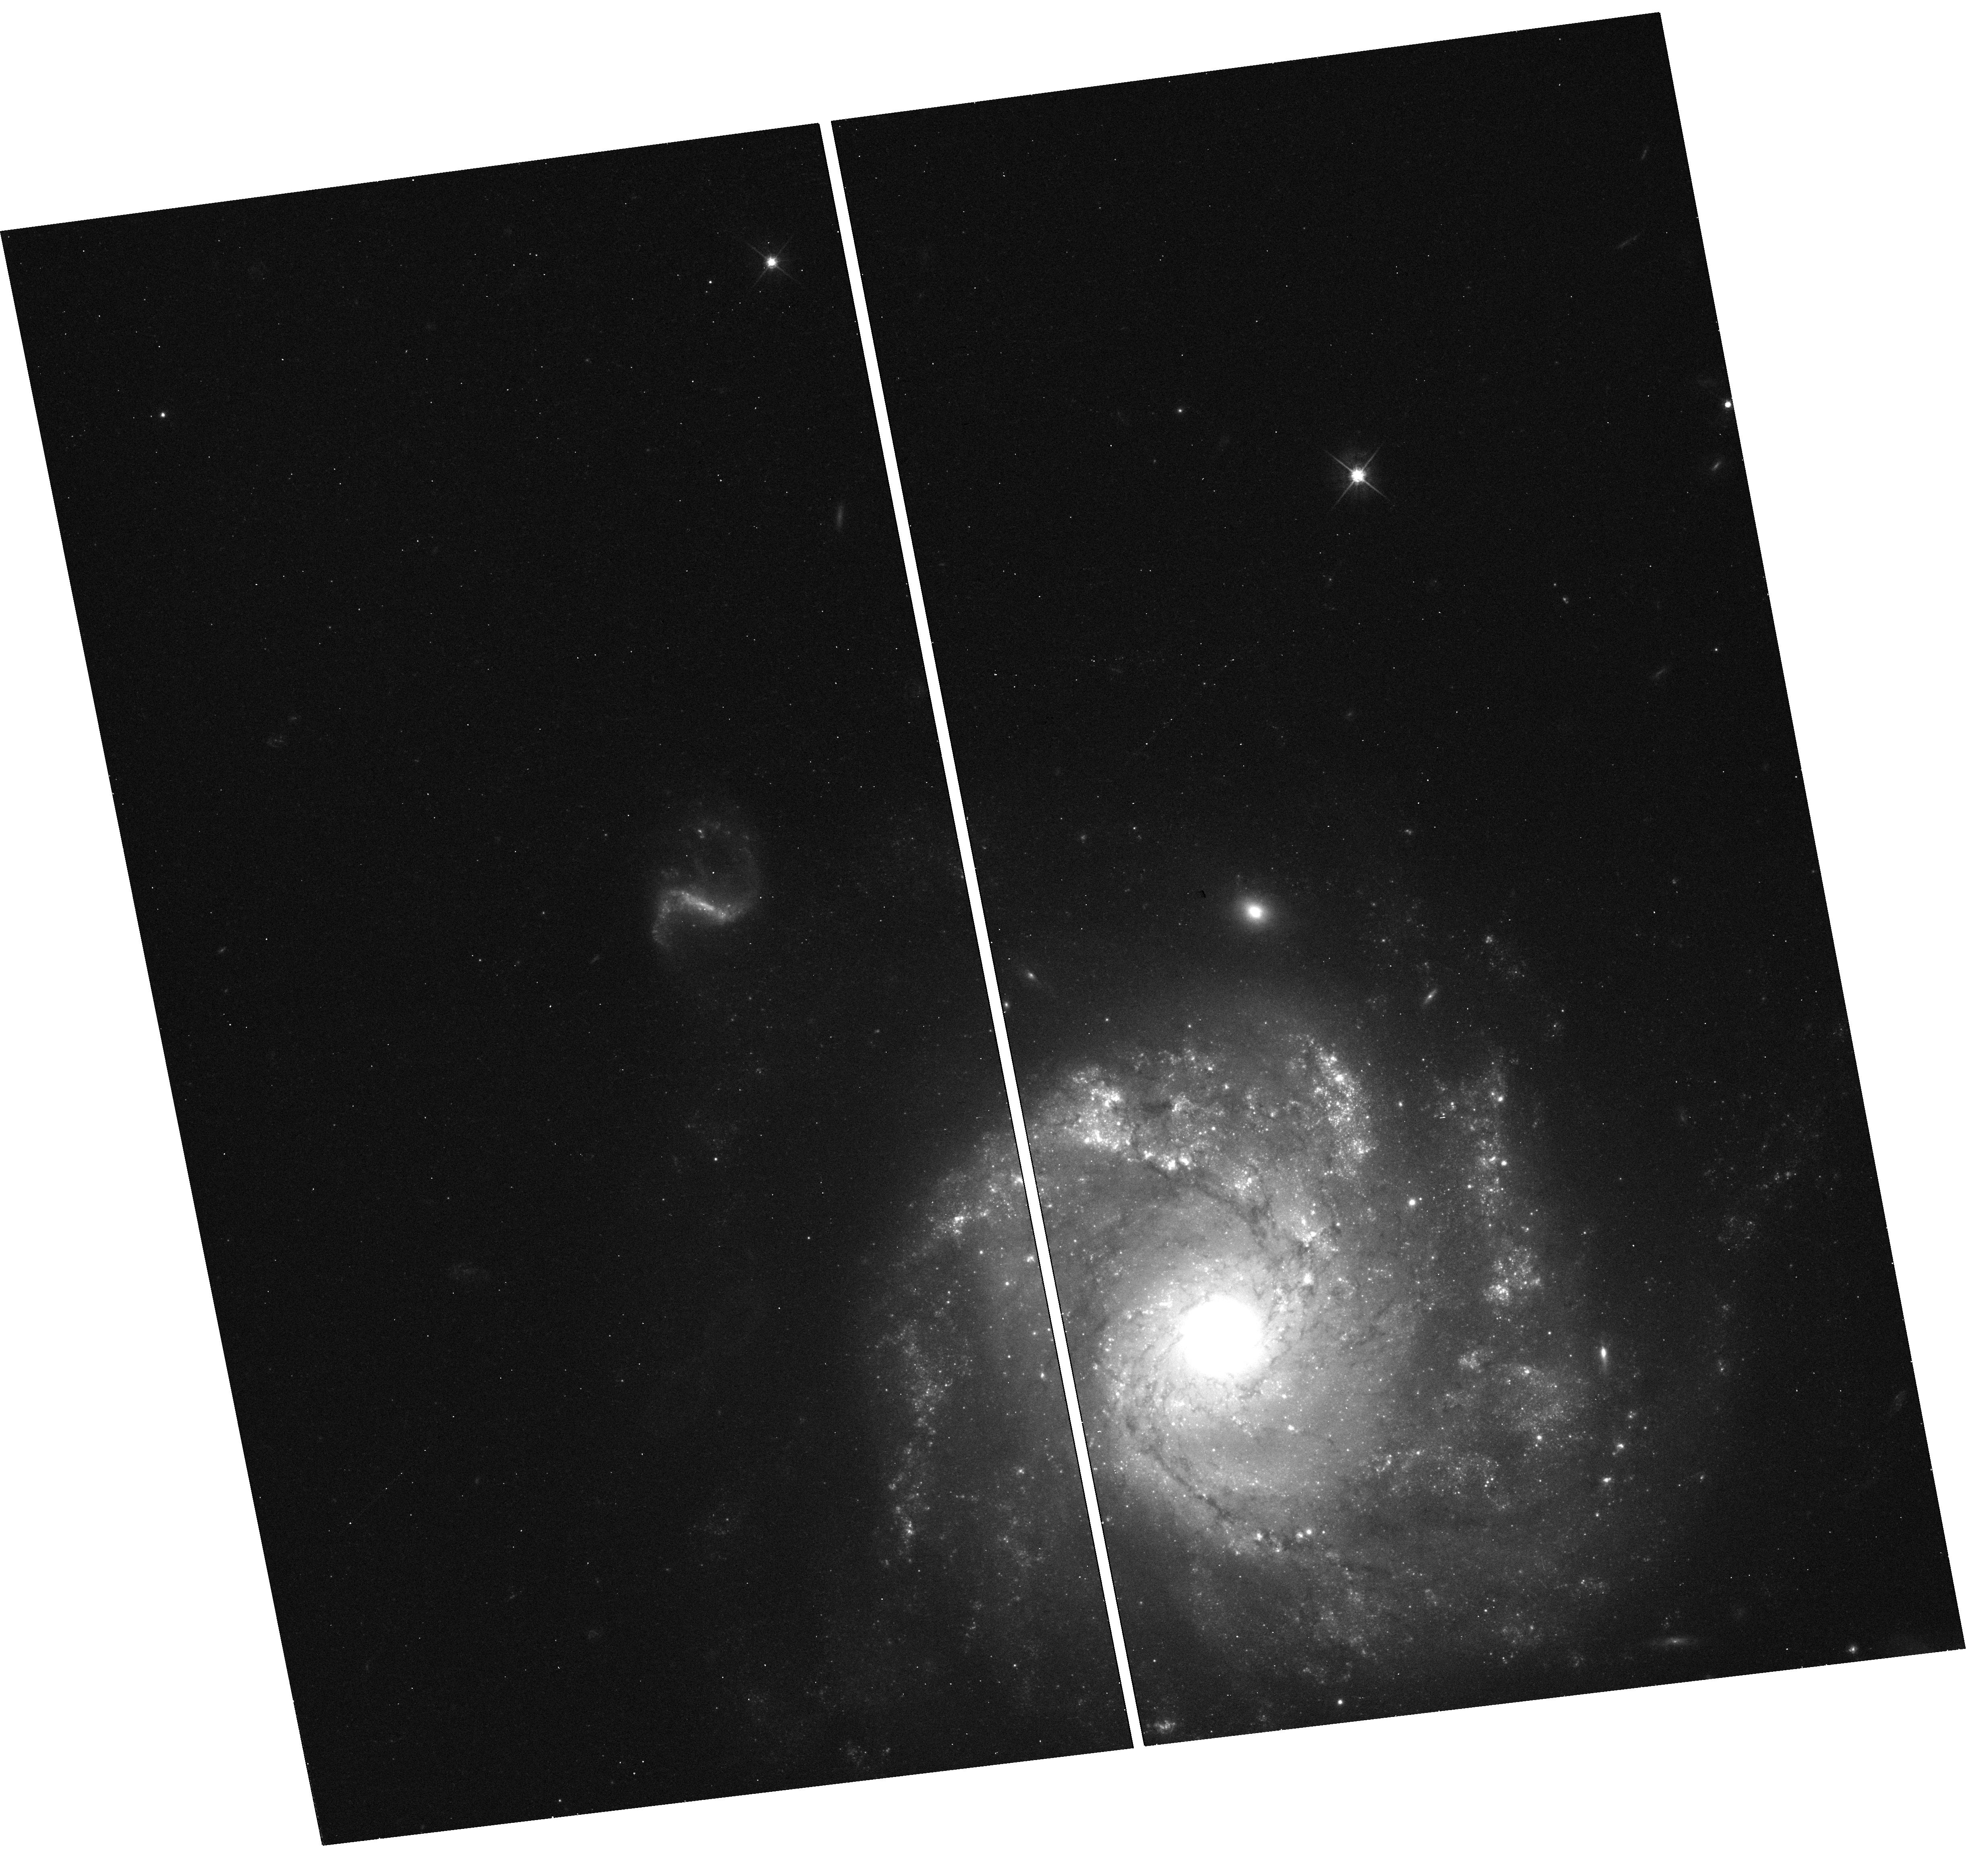
Target: SN-2012Z. Instrument: WFC3/UVIS. Filter: F625W. Exposure: 9 min. Observation ID: hst_12913_01_wfc3_uvis_f625w_ibzy01

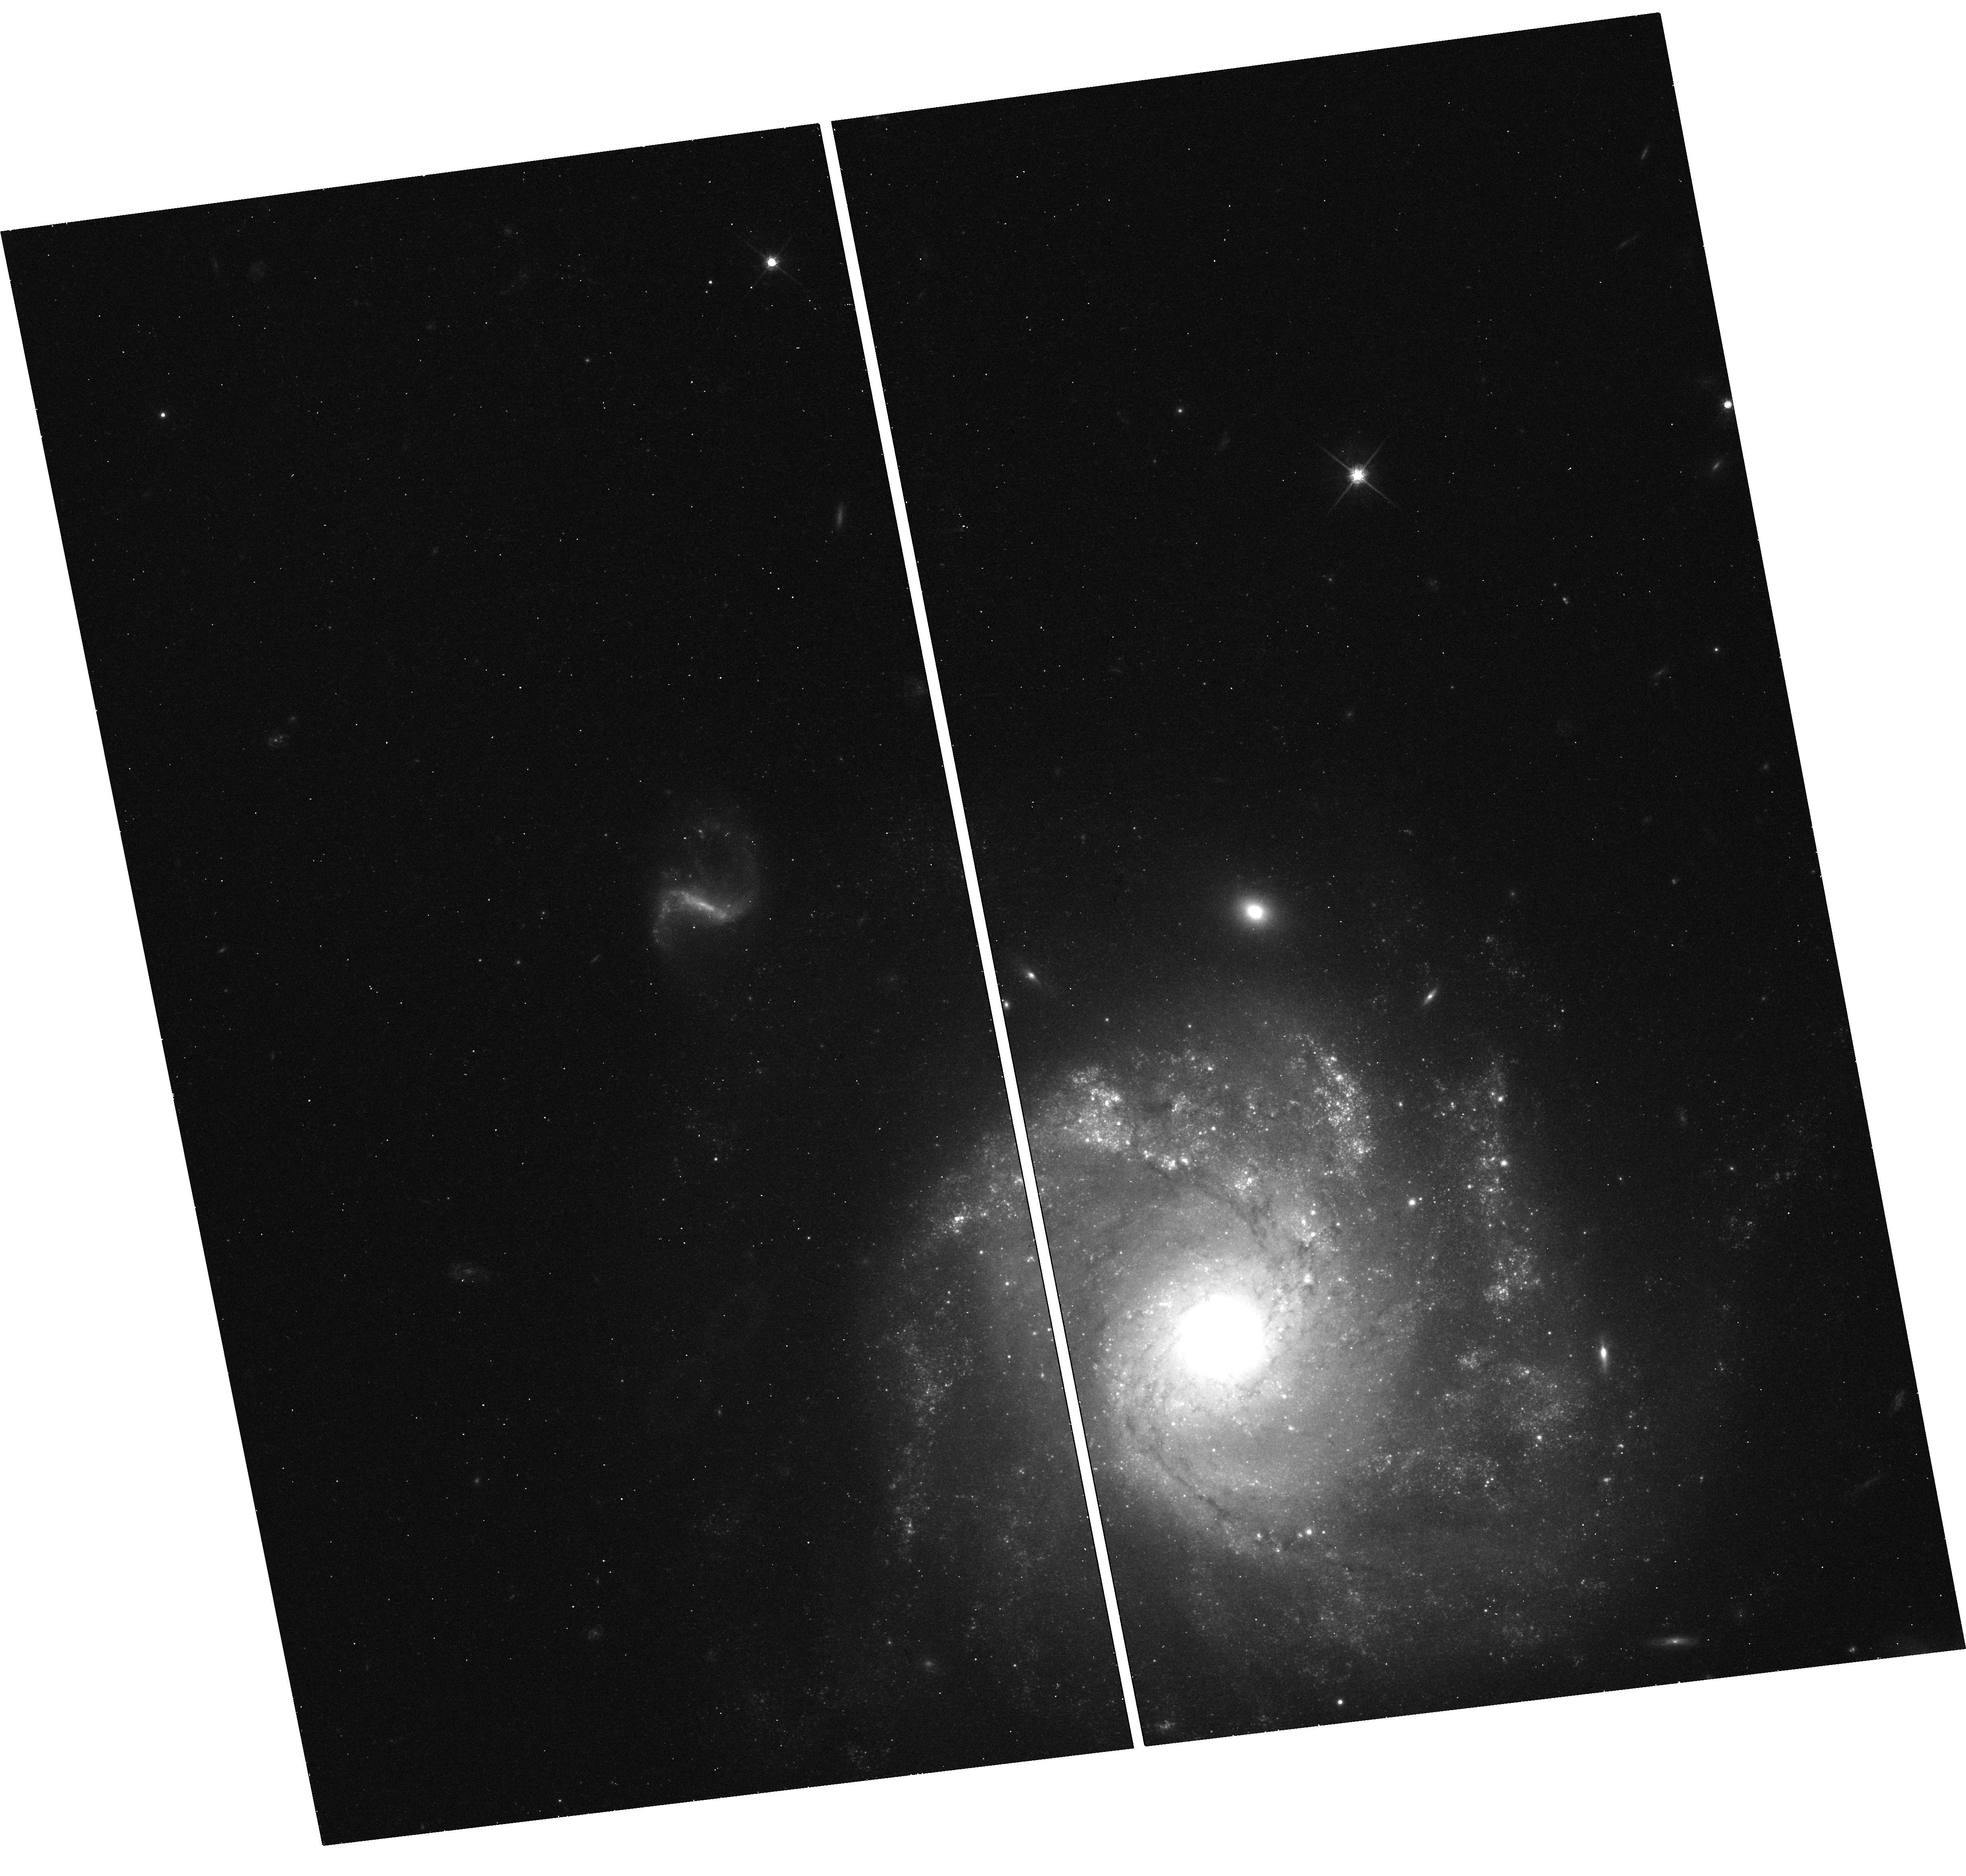
Target: SN-2012Z. Instrument: WFC3/UVIS. Filter: F814W. Exposure: 12 min. Observation ID: hst_12913_01_wfc3_uvis_f814w_ibzy01

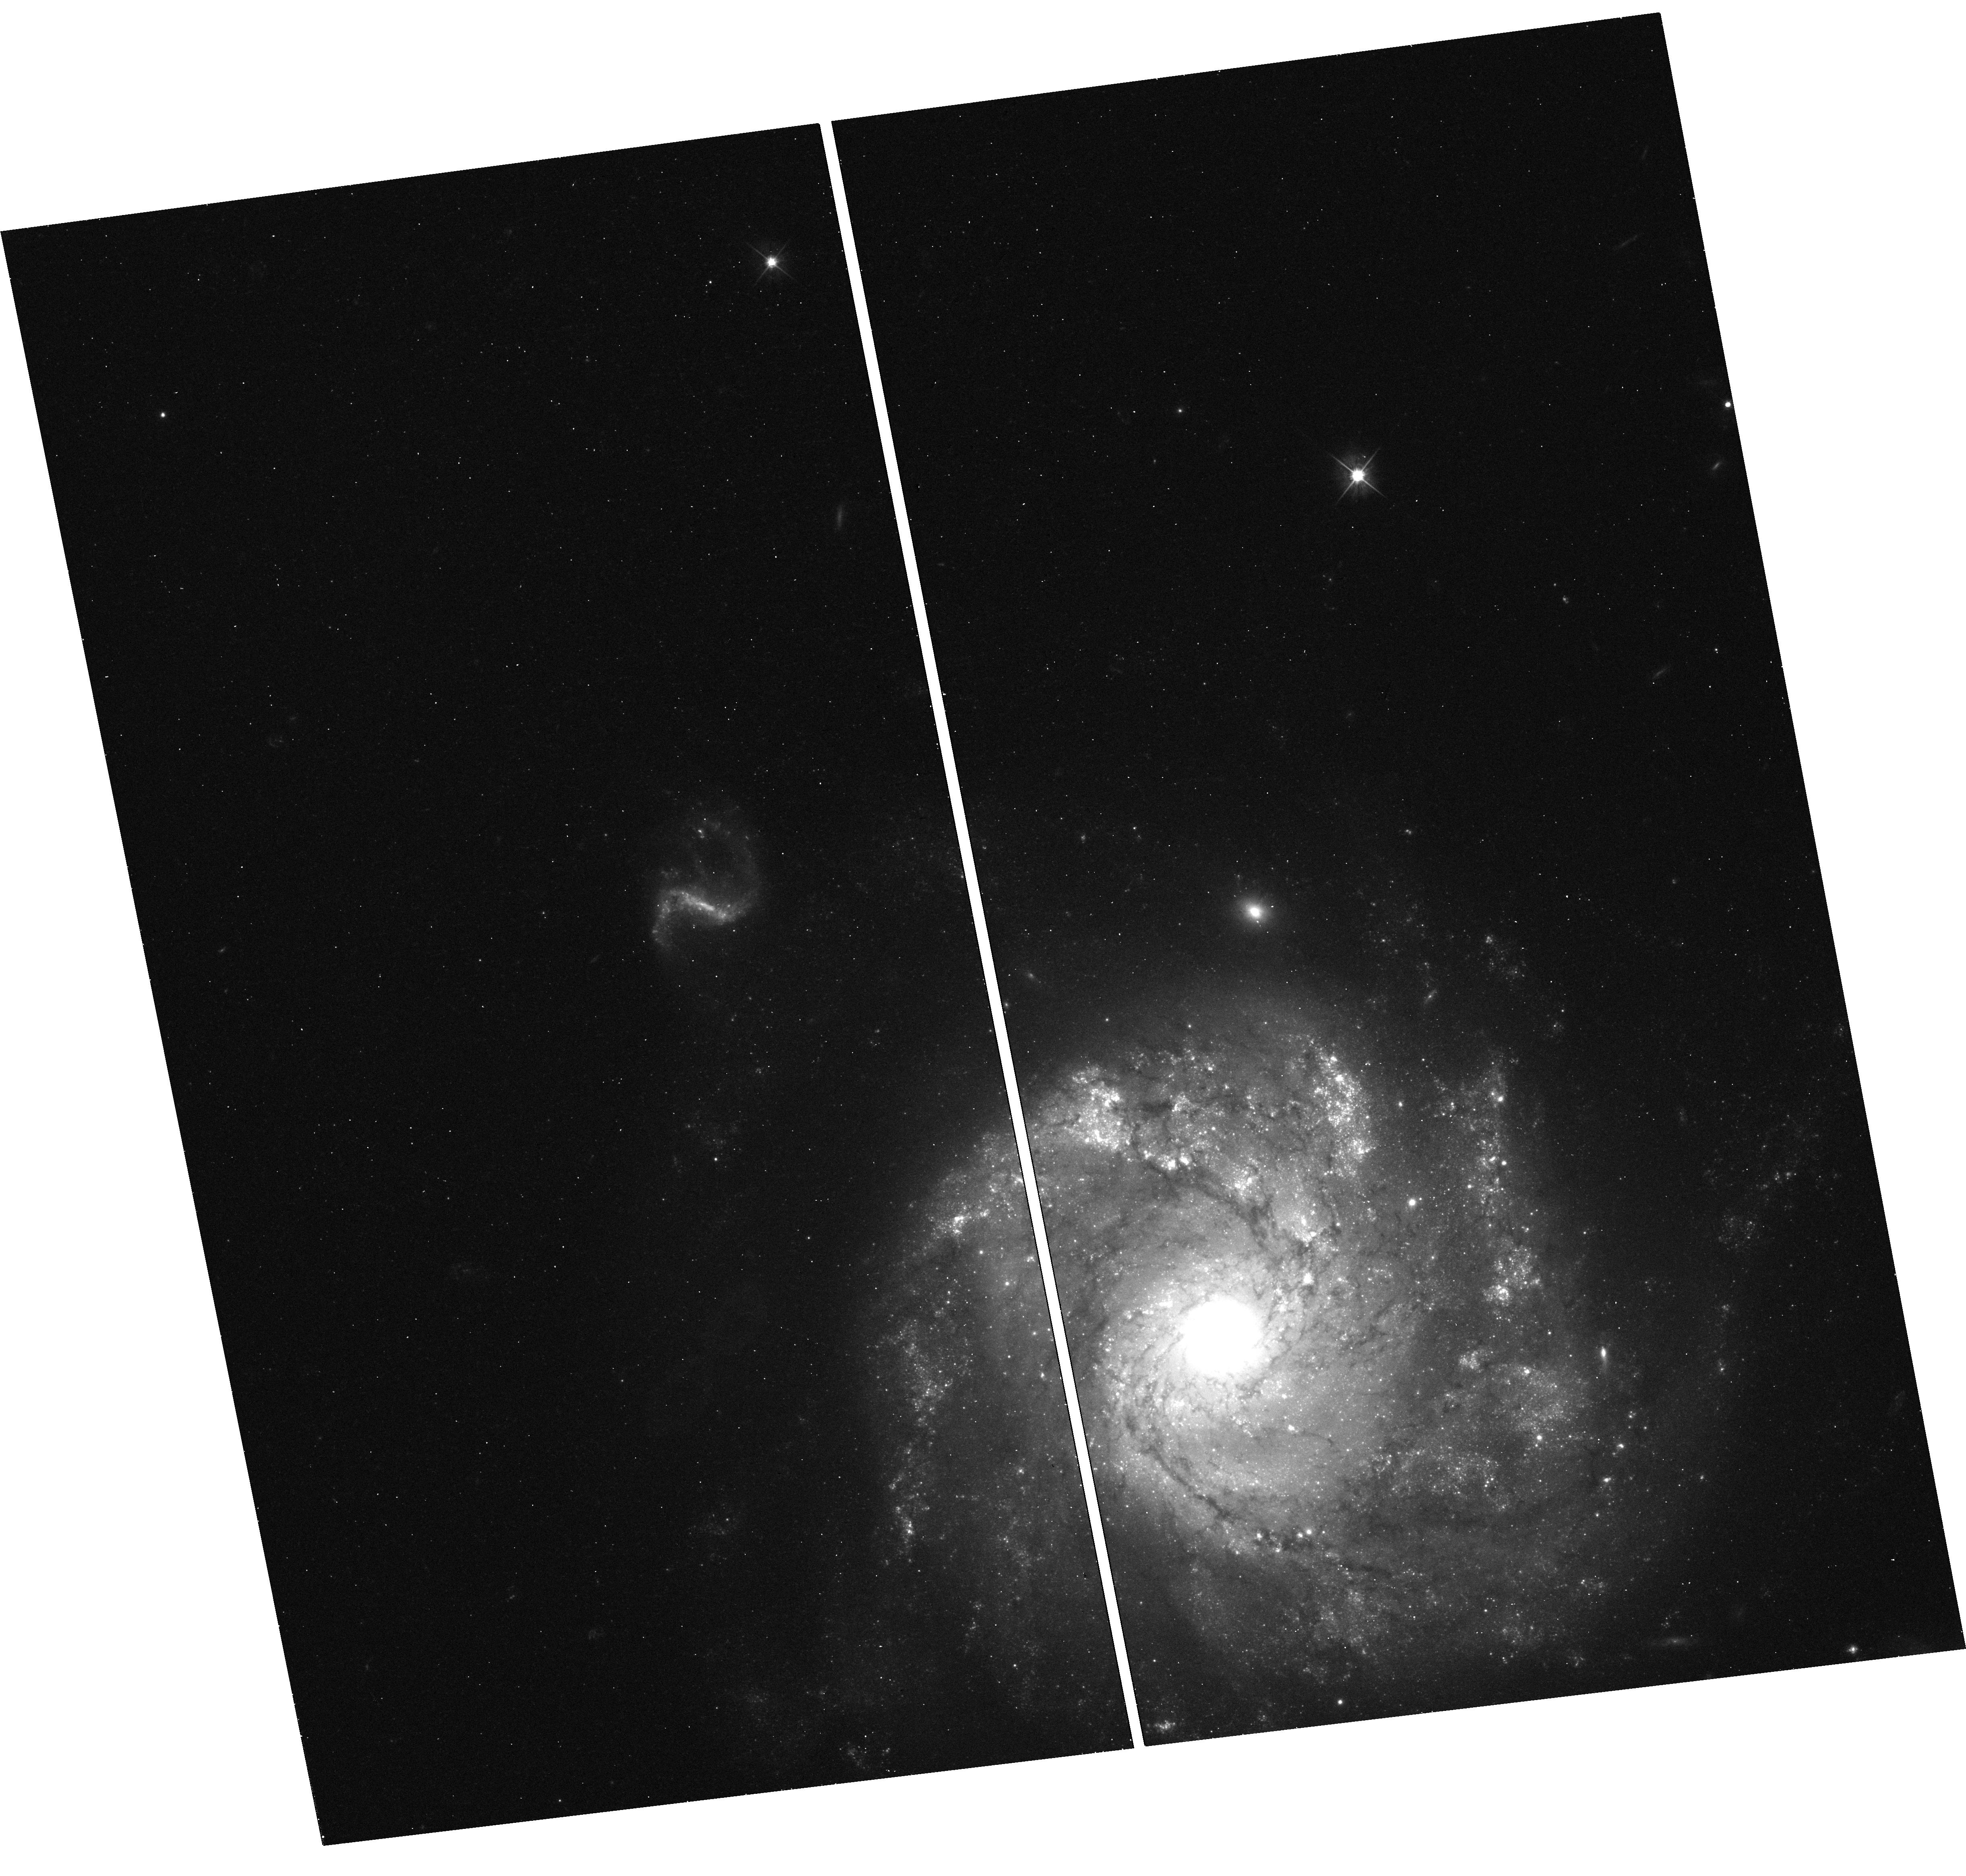
Target: SN-2012Z. Instrument: WFC3/UVIS. Filter: F555W. Exposure: 12 min. Observation ID: hst_12913_01_wfc3_uvis_f555w_ibzy01

The Peculiar Type Ia Supernova 2012Z: A Massive Star Progenitor? (PI: Jha, Saurabh W.)

Despite the tremendous importance of type Ia supernovae (SNe Ia), from their use as cosmological distance indicators to their contribution to the chemical enrichment of the Universe, we are still puzzled by the basic questions: what are their progenitor systems and how do they explode? Peculiar SNe Ia, objects that resemble normal SNe Ia spectroscopically, but lie off the one-parameter Phillips relationship the vast majority of SN Ia follow, play a useful role in answering these questions. By understanding what makes a small, but significant, fraction of SNe Ia different than their normal cousins, we may identify the key initial conditions and physical processes at work. Here we propose late-time HST WFC3/UVIS optical photometry of SN 2012Z, the most recent member of the peculiar SN 2002cx-like subclass of SNe Ia. We will compare our observations with extremely deep pre-explosion HST ACS images of the host galaxy NGC 1309, to test whether bright (M_I = -6) stars near the position of the SN are in fact coincident with it, testing a massive star progenitor hypothesis for this subclass of explosions, contrary to the most likely progenitor models for normal SNe Ia. We will also continue to follow the optical light curve of SN 2012Z to epochs later than any peculiar SNe Ia has been observed, in order to test signatures of explosion models for these objects.